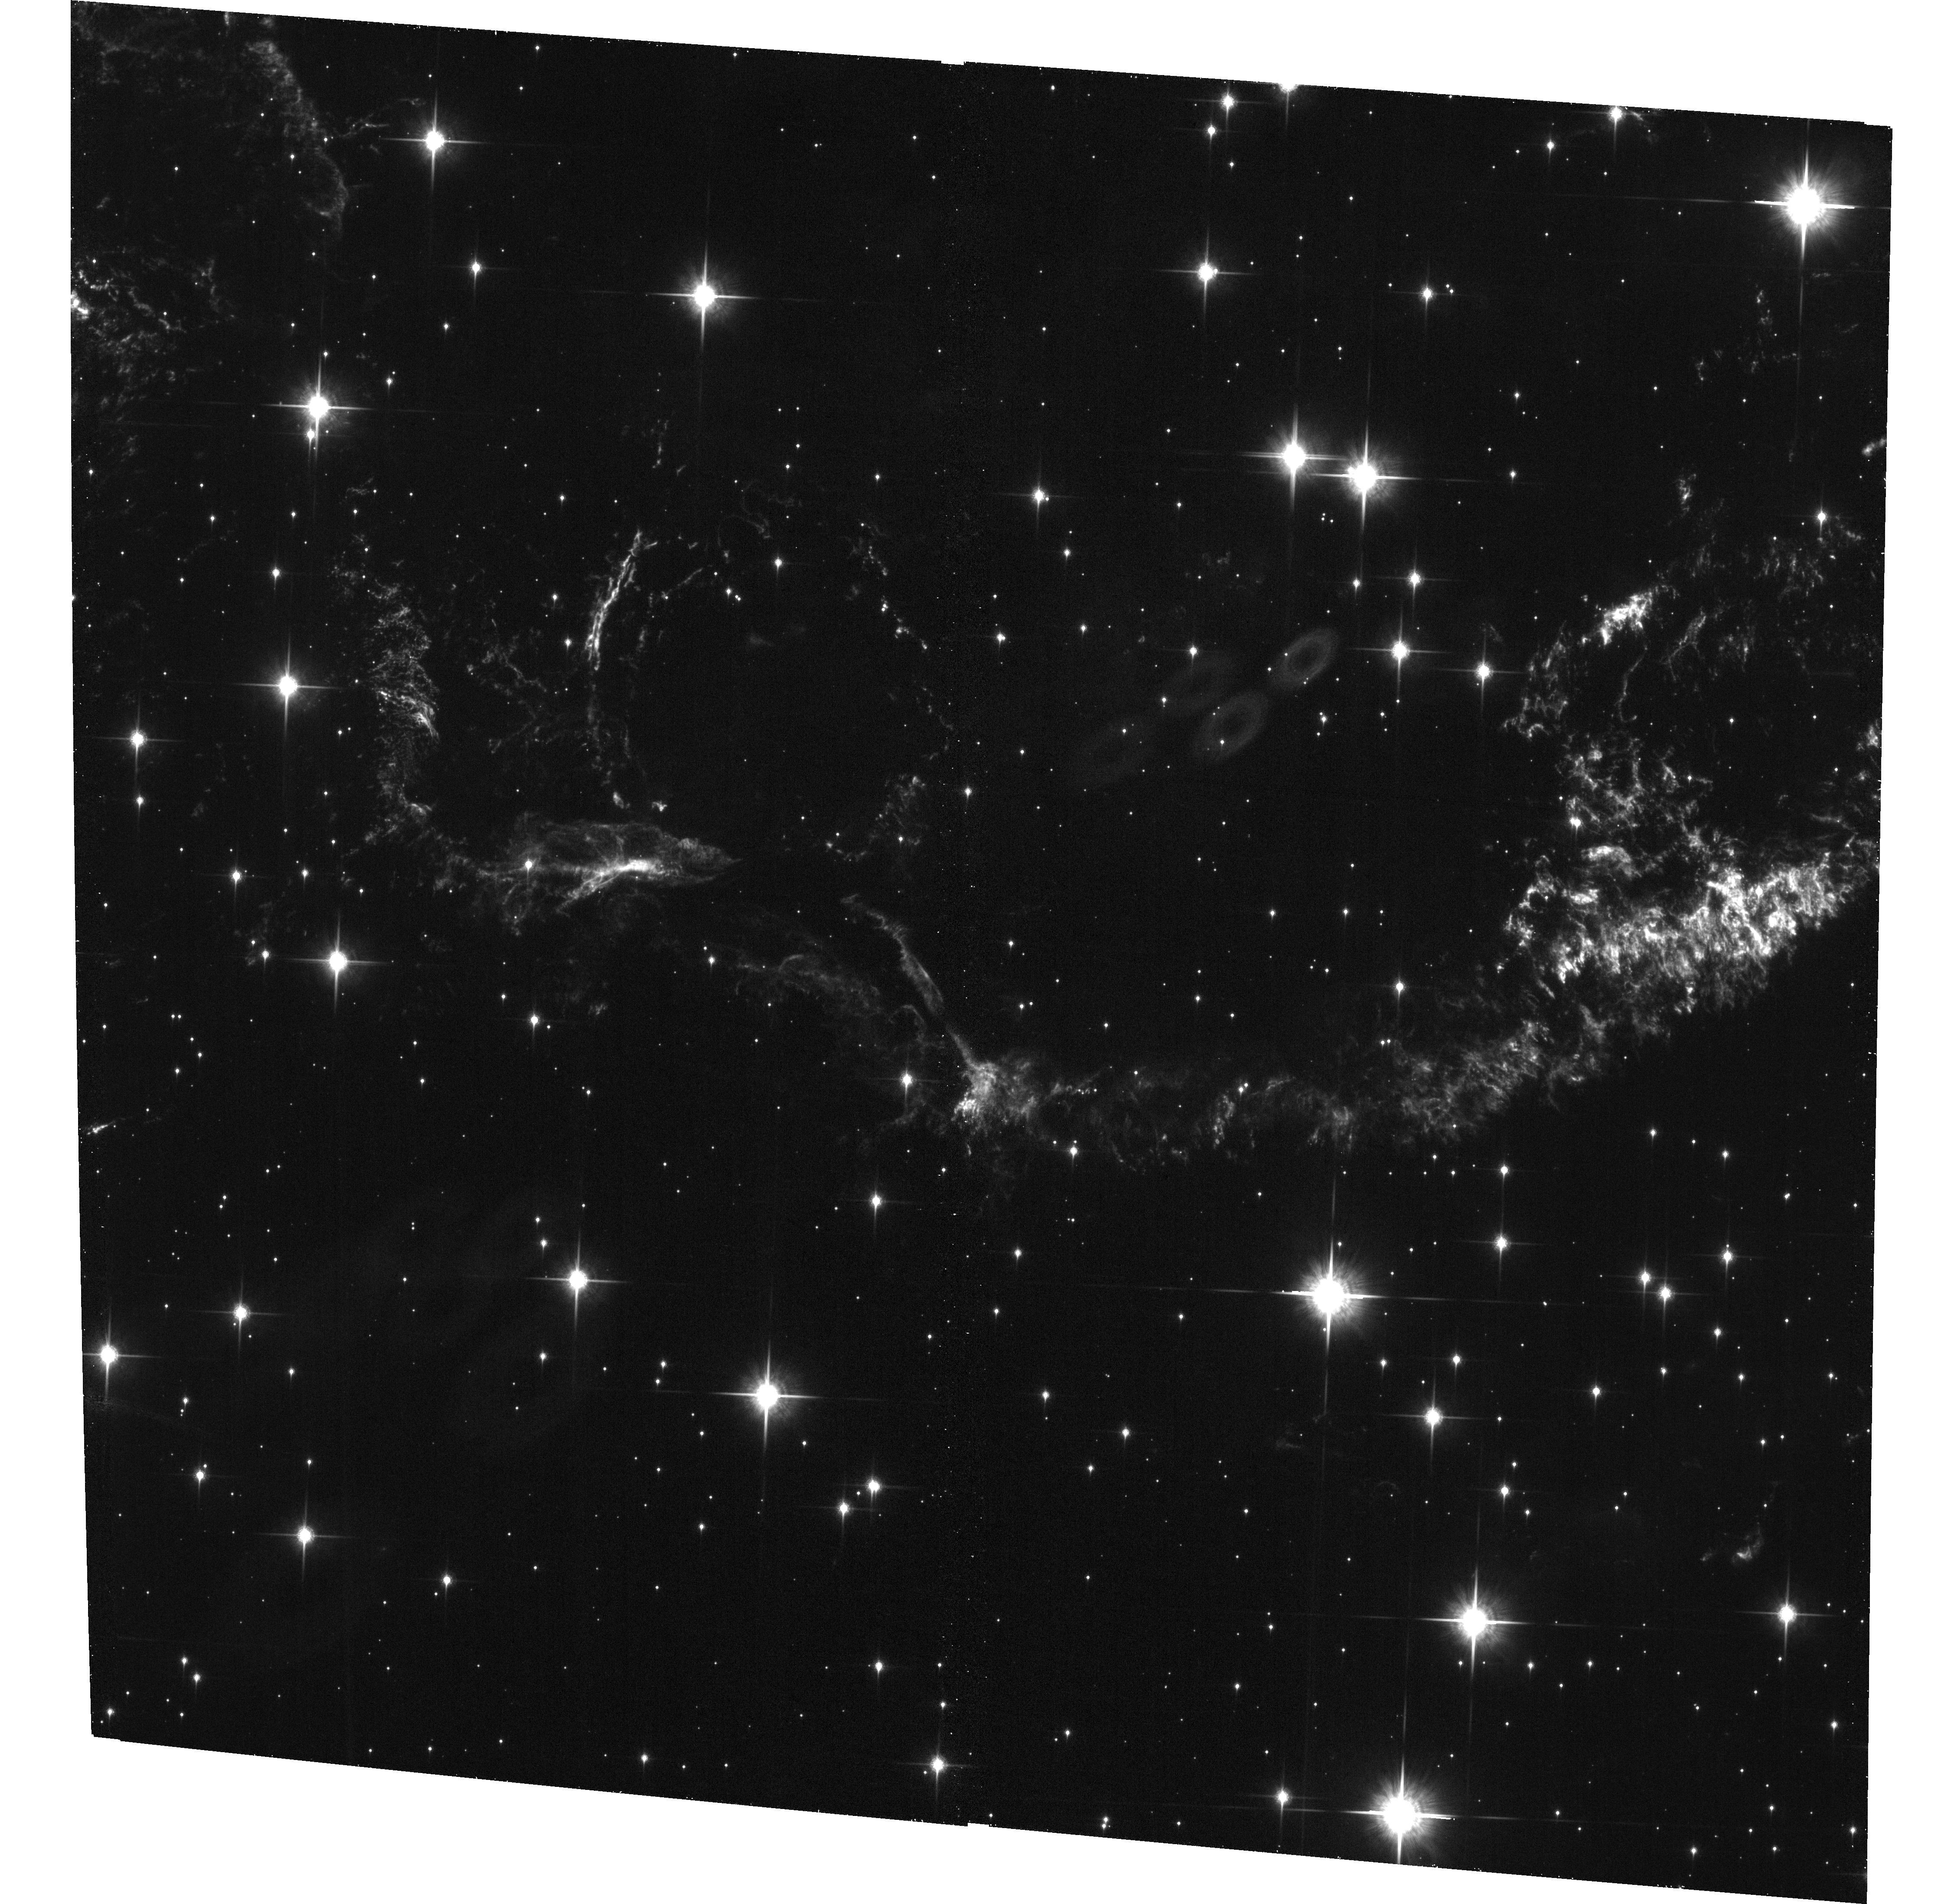
Target: CAS-A-S-CENTER
Instrument: ACS/WFC
Filter: F850LP
Exposure: 38 min
Observation ID: hst_17210_14_acs_wfc_f850lp_jew814

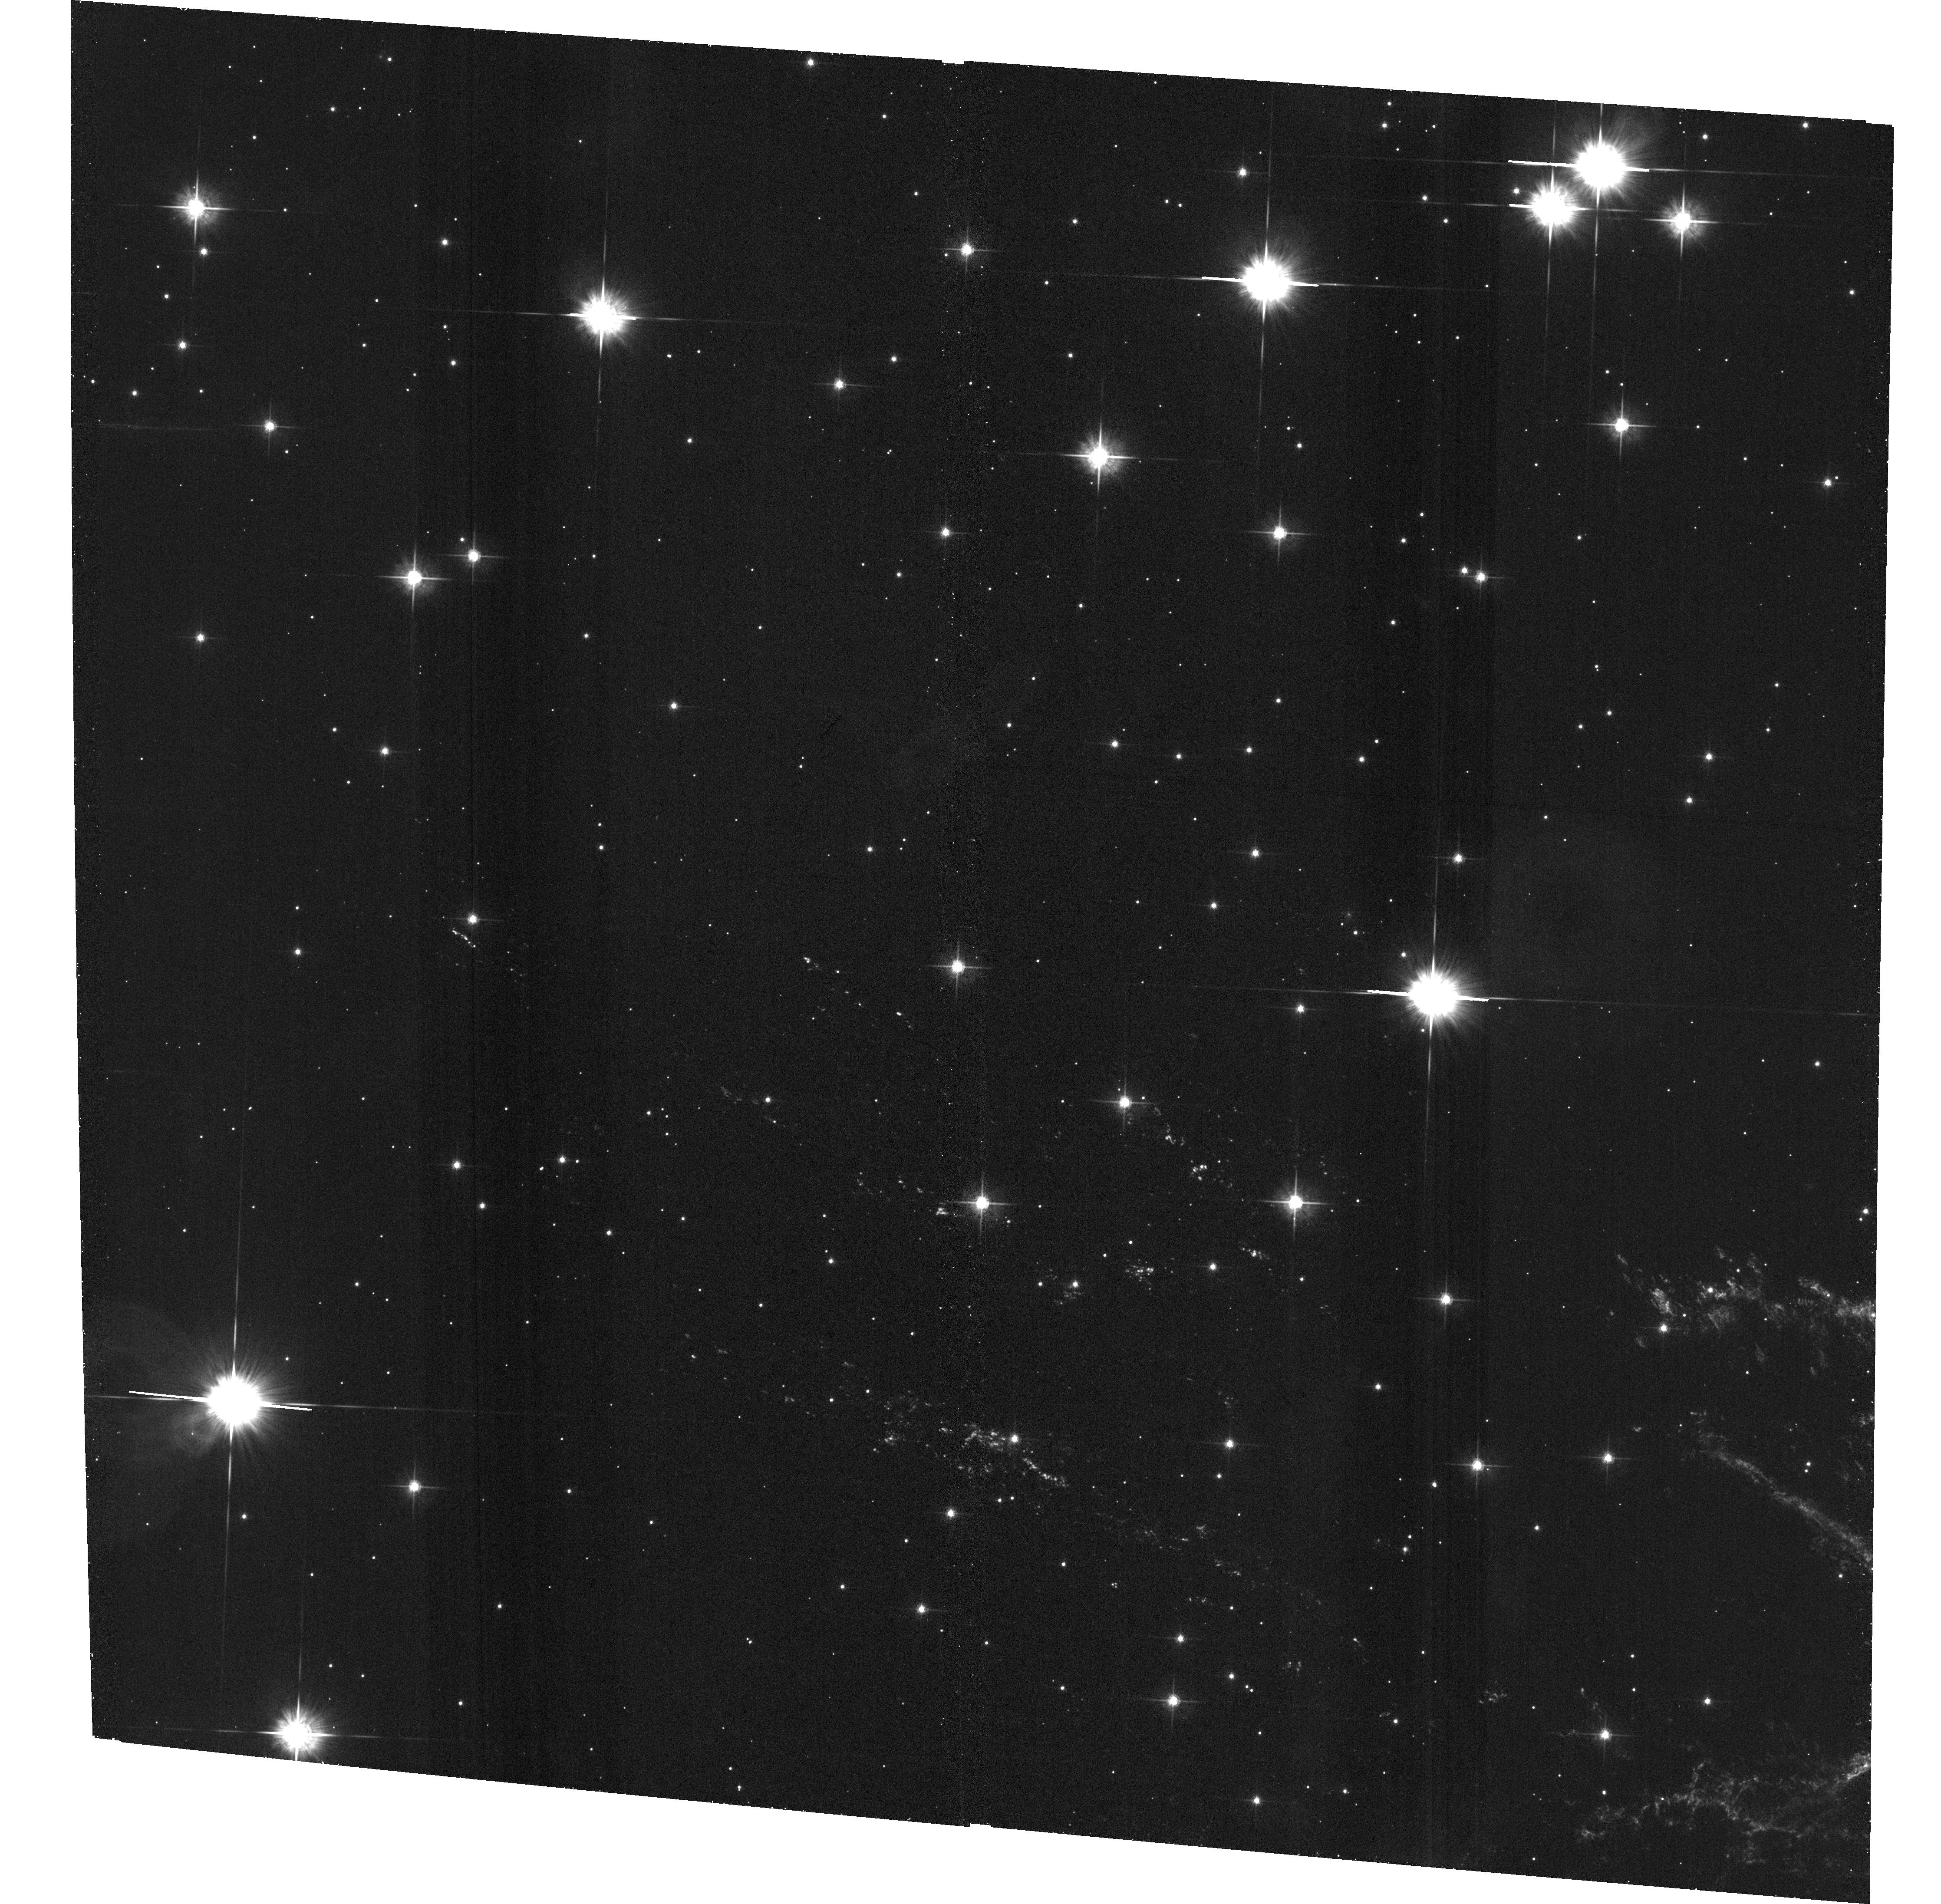
Target: CAS-A-NE
Instrument: ACS/WFC
Filter: F625W
Exposure: 39 min
Observation ID: hst_17210_11_acs_wfc_f625w_jew811

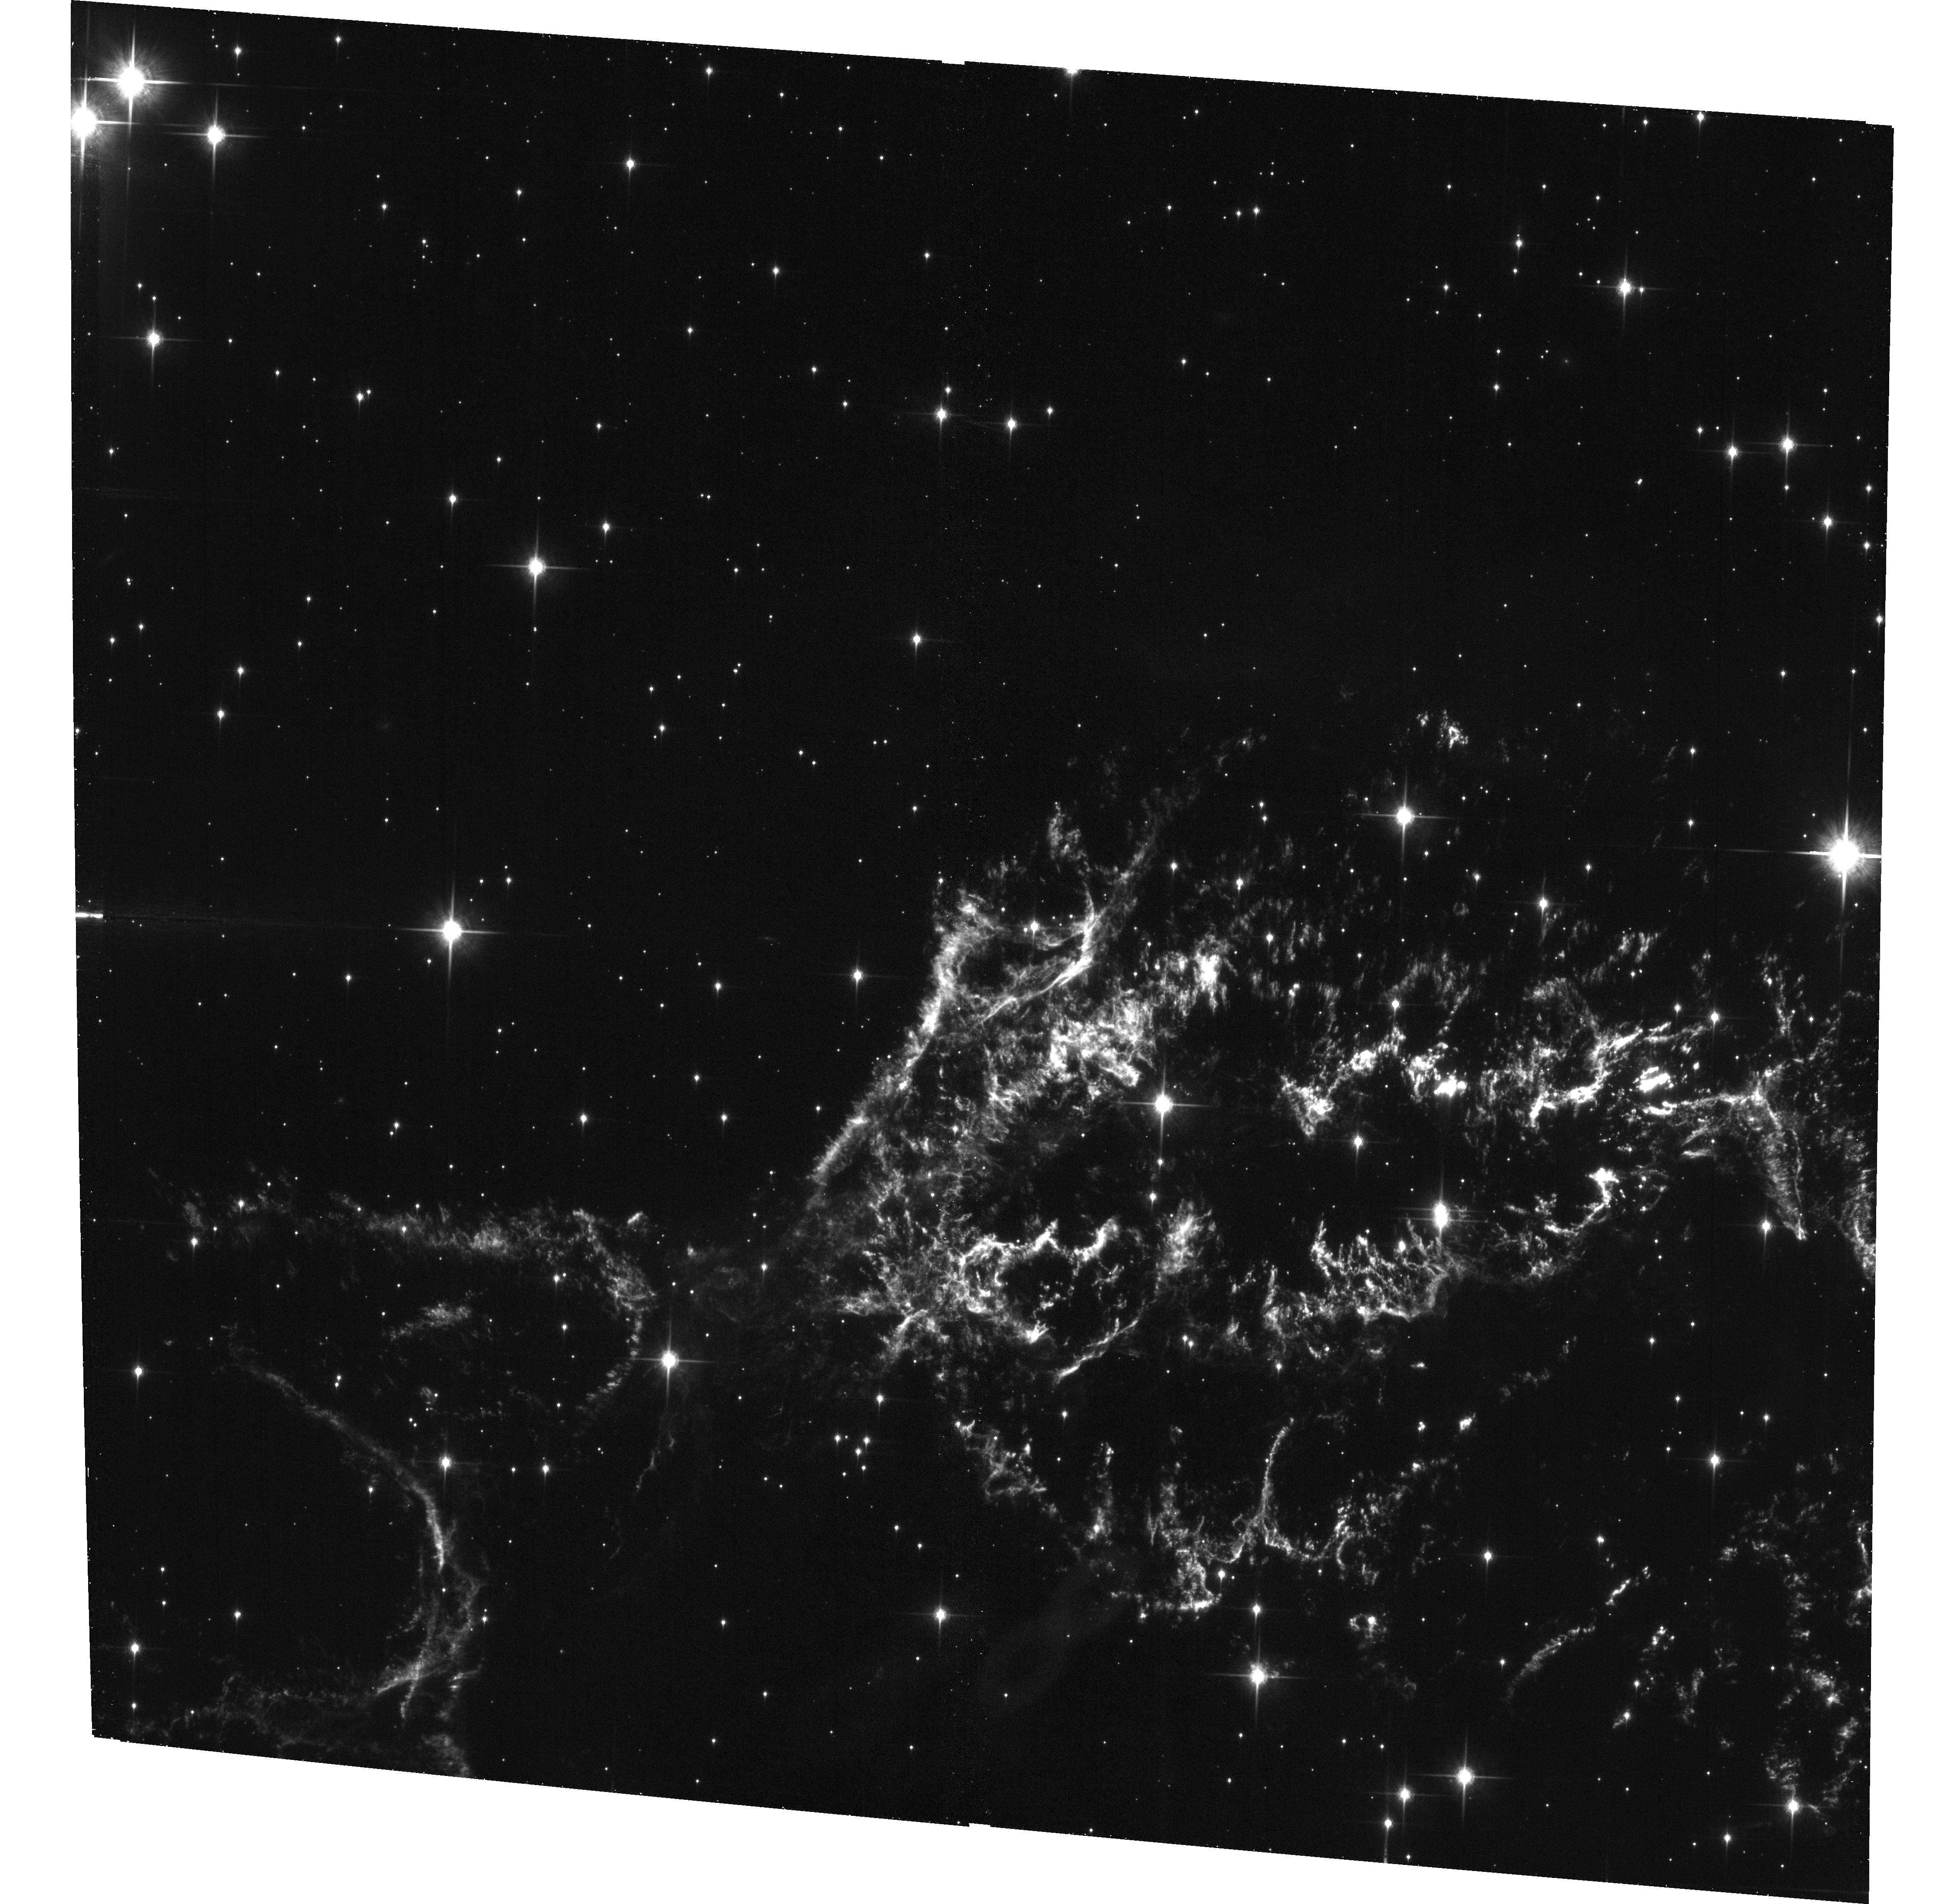
Target: CAS-A-N-CENTER
Instrument: ACS/WFC
Filter: F850LP
Exposure: 38 min
Observation ID: hst_17210_13_acs_wfc_f850lp_jew813

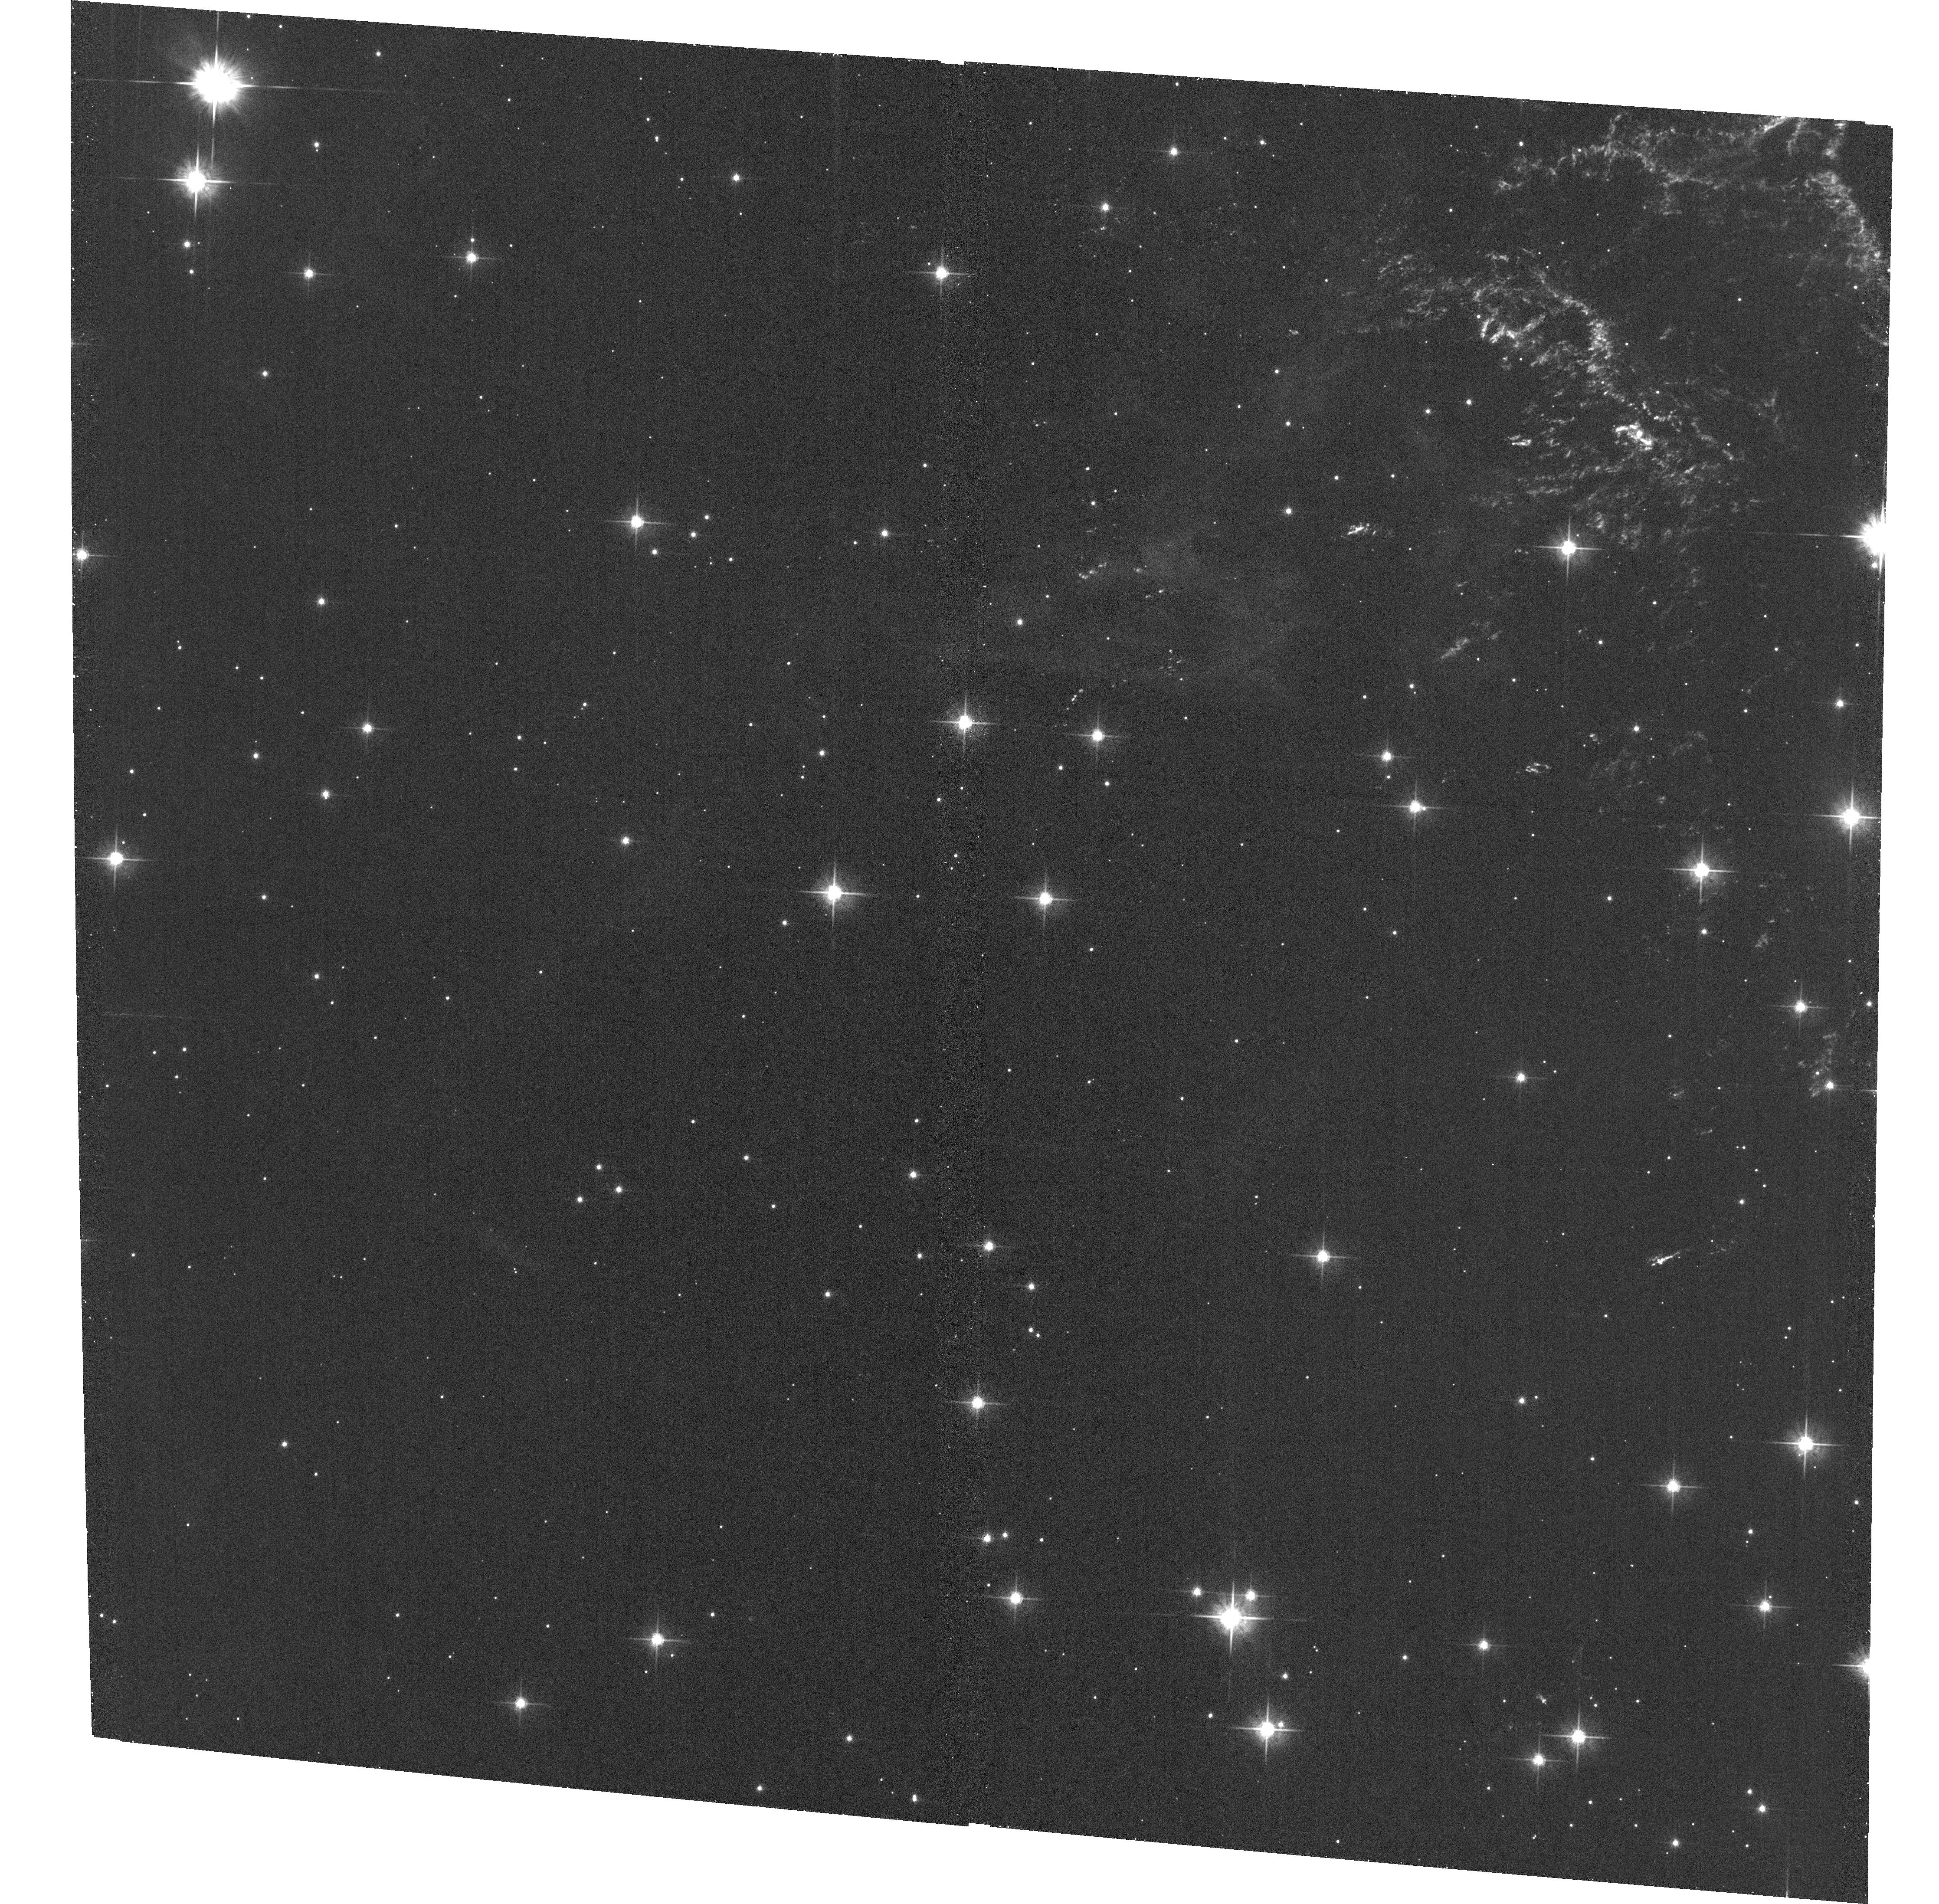
Target: CAS-A-SE
Instrument: ACS/WFC
Filter: F625W
Exposure: 39 min
Observation ID: hst_17210_12_acs_wfc_f625w_jew812

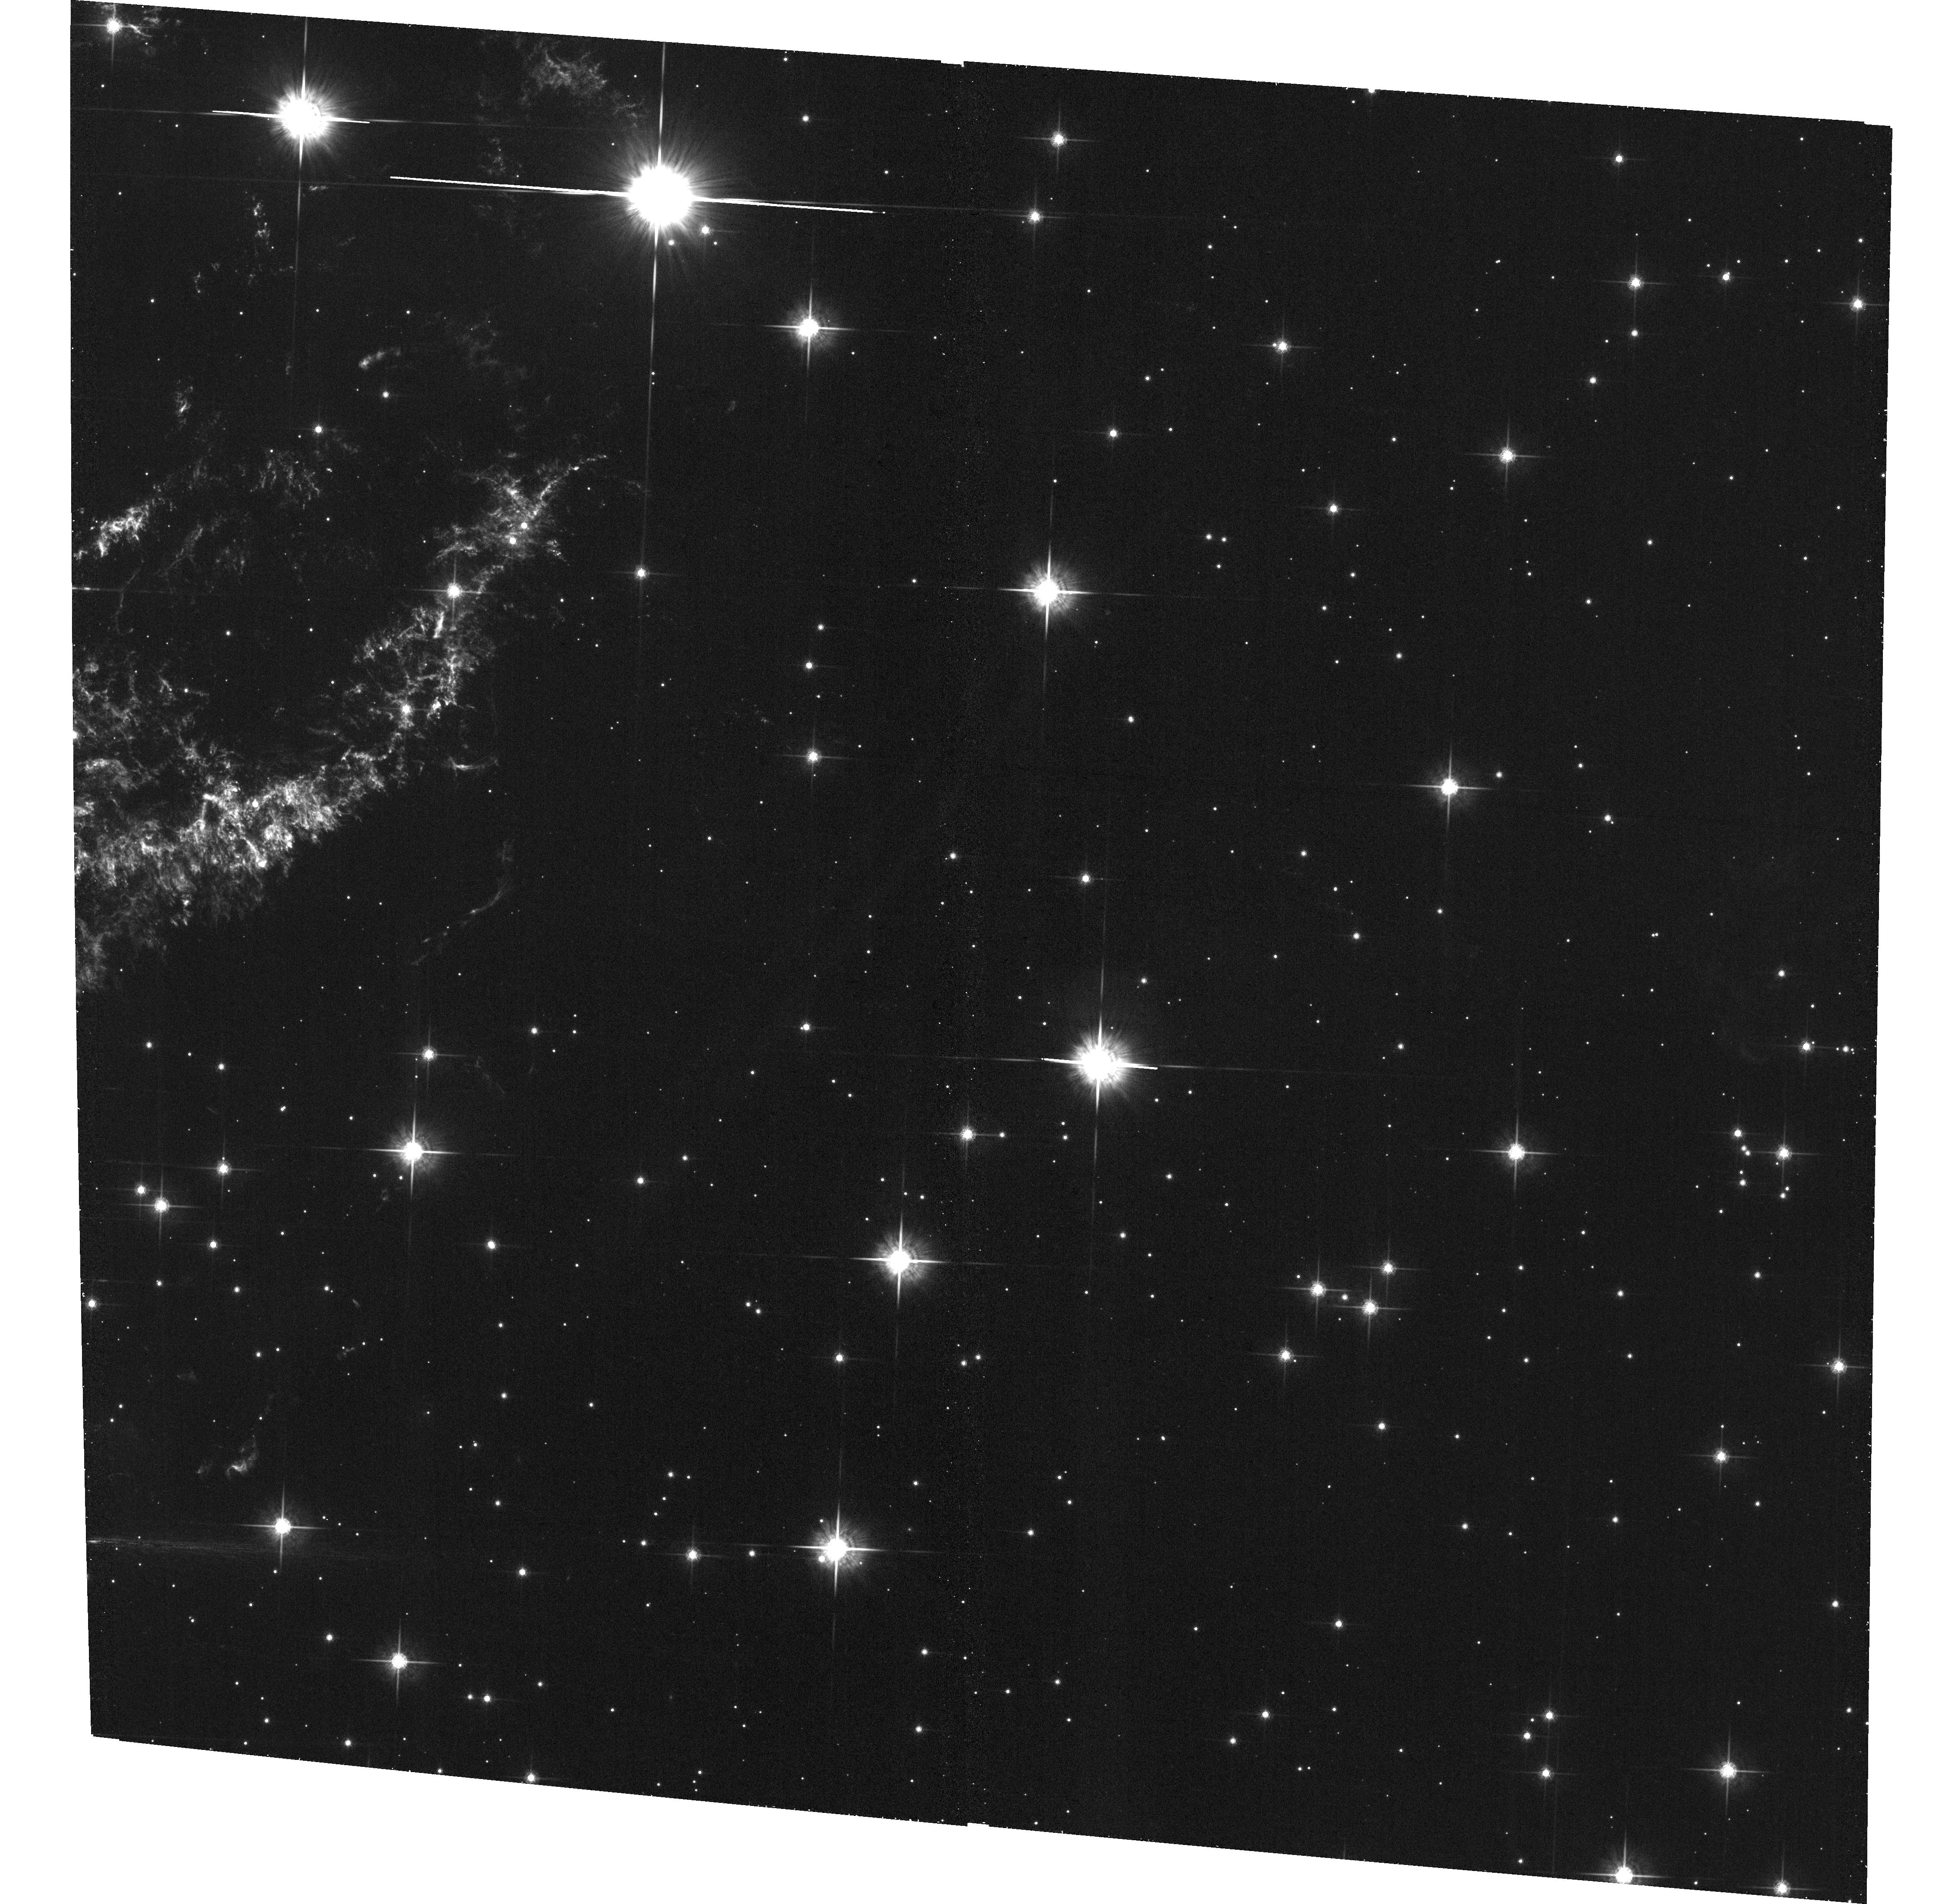
Target: CAS-A-SW
Instrument: ACS/WFC
Filter: F775W
Exposure: 39 min
Observation ID: hst_17210_16_acs_wfc_f775w_jew816

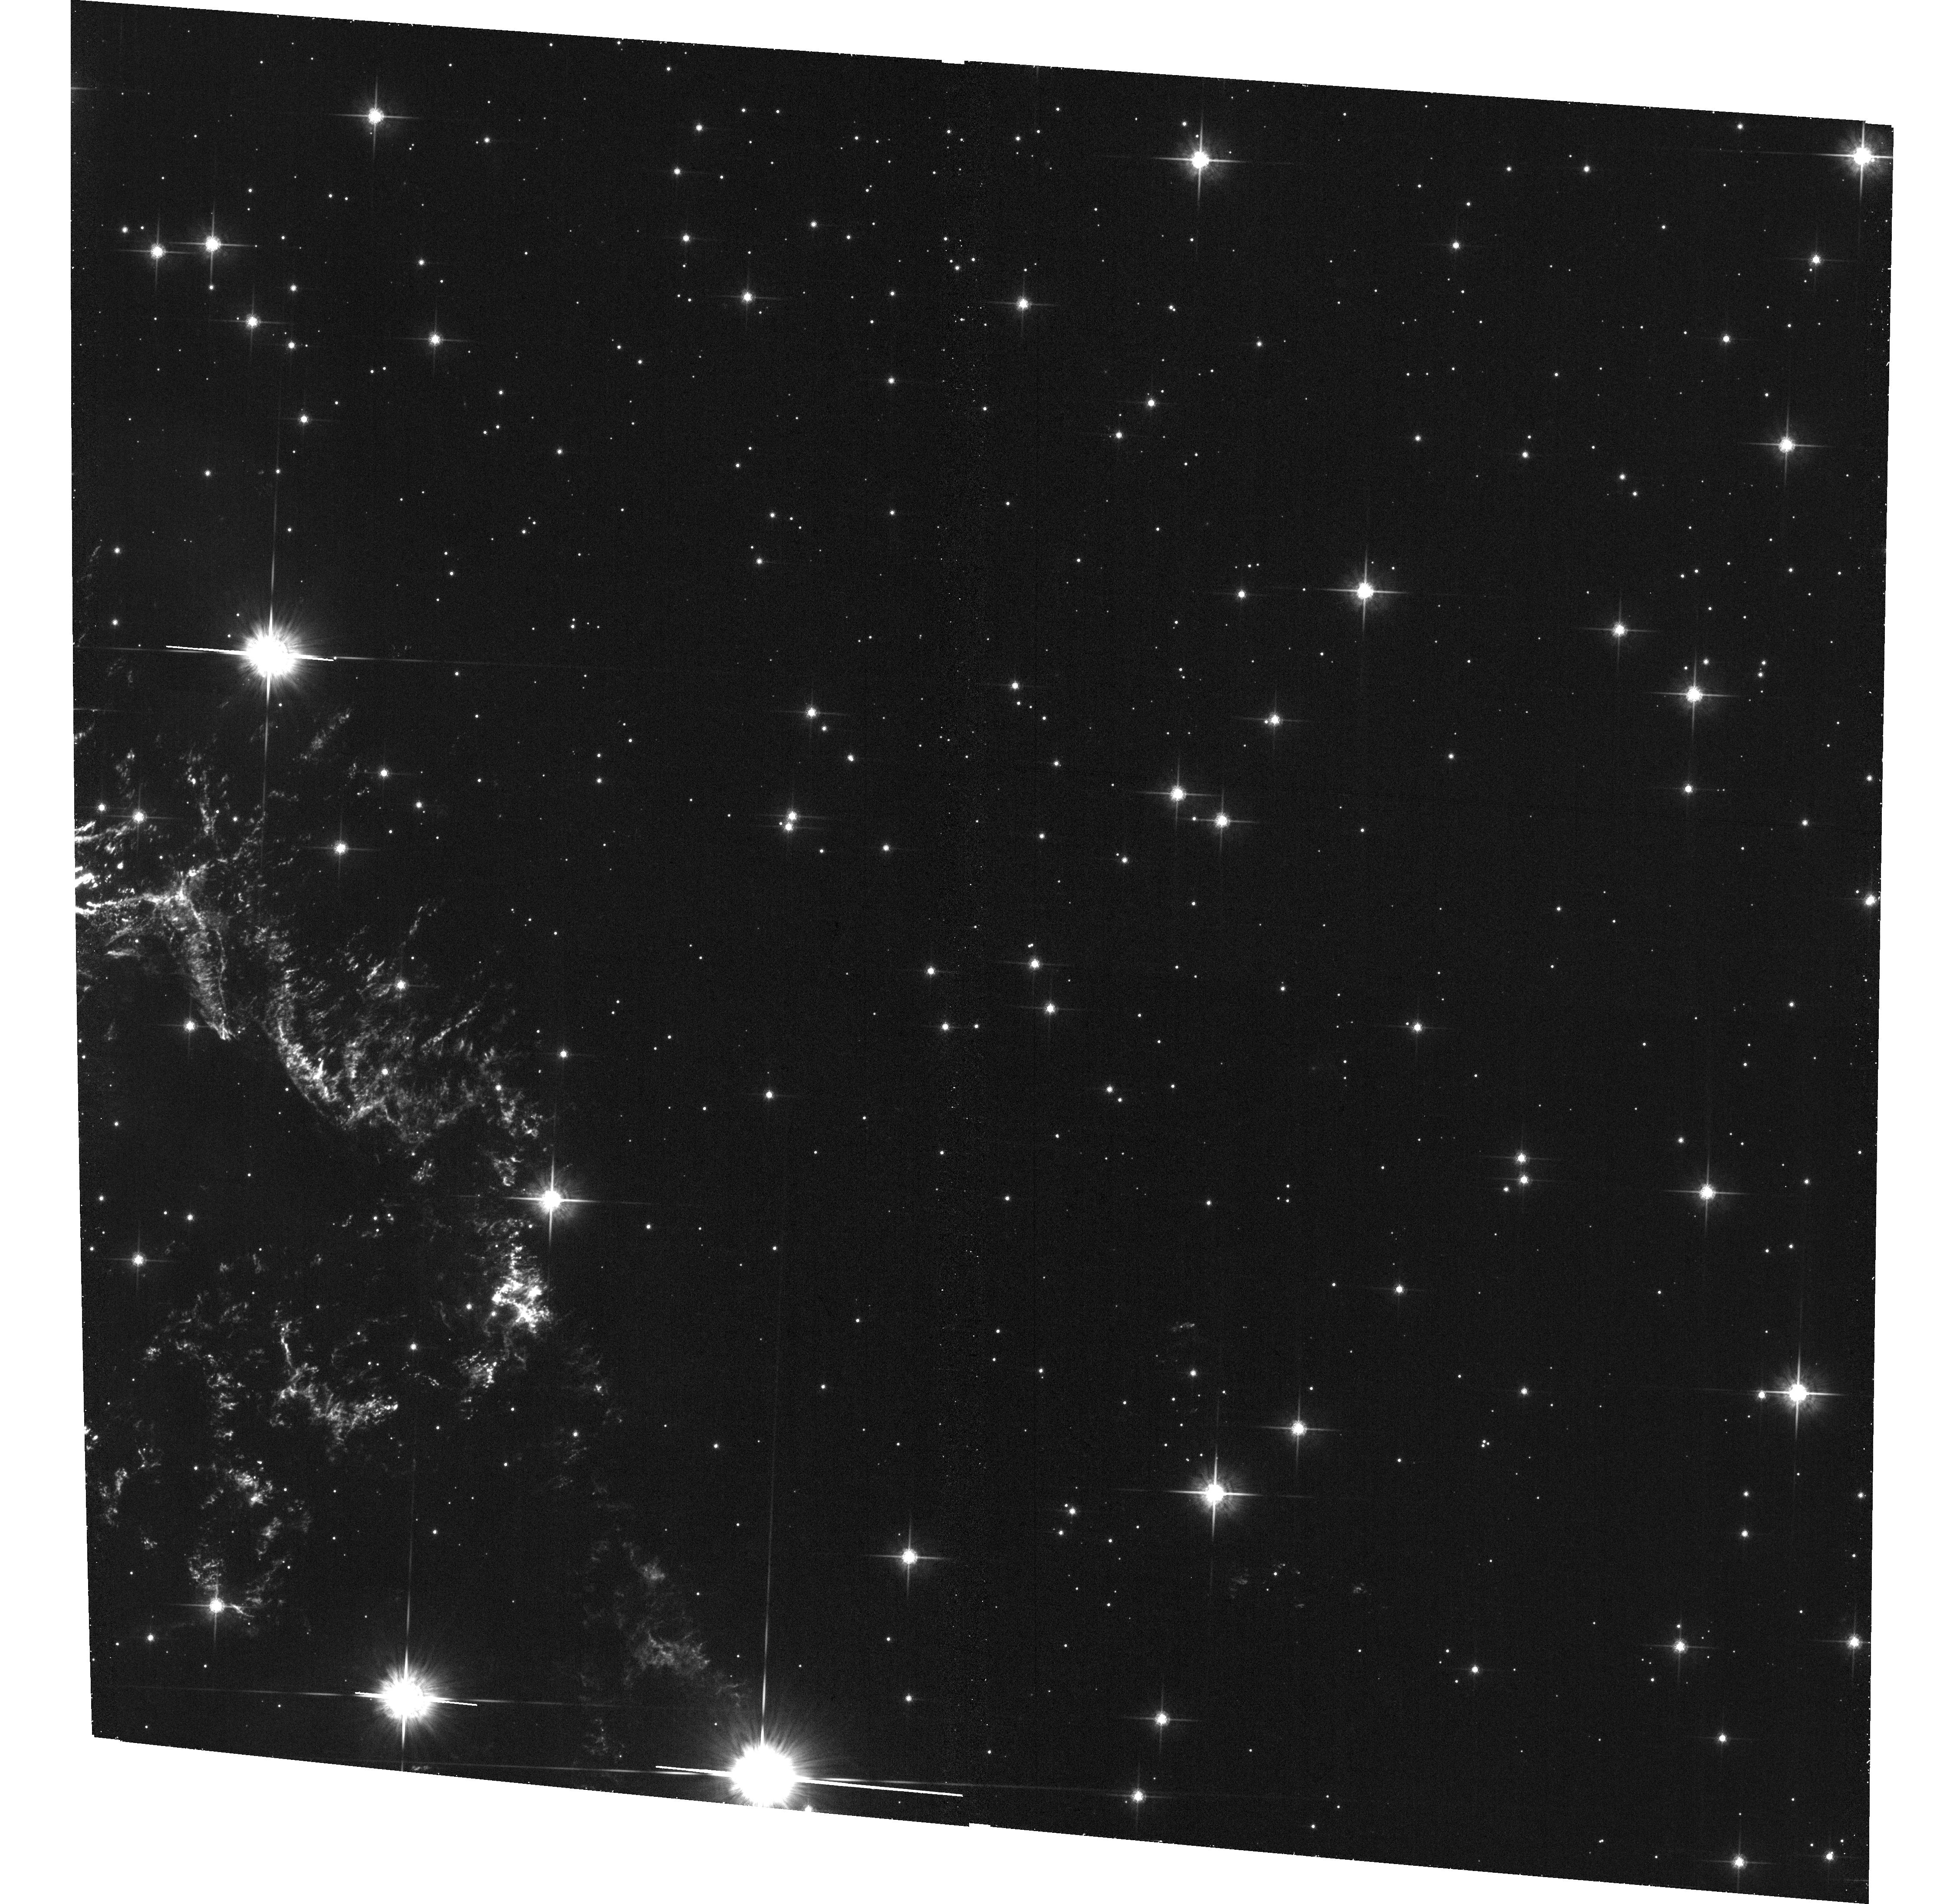
Target: CAS-A-NW
Instrument: ACS/WFC
Filter: F775W
Exposure: 39 min
Observation ID: hst_17210_15_acs_wfc_f775w_jew815

A Multi-Bandpass ACS Survey of Cassiopeia A: Keeping Up with its Rapidly Evolving Structure (PI: Fesen, Robert A.)

The supernova remnant Cassiopeia A (Cas A) provides the clearest look at the properties and explosion dynamics of a core-collapse supernova (CCSN). With an explosion date around 1670, Cas A is the youngest Galactic core-collapse SNR known and, at an estimated distance of 3.4 kpc, it is also among the closest and brightest. However, Cas A exhibits significant changes in its emission structure on timescales as short as 1-2 years, and large-scale changes in one or two decades, meaning that upcoming multi-wavelength investigations require nearly contemporaneous, high-resolution optical observations. This proposal describes a multi-bandpass ACS imaging program with the goals of: 1) a high-resolution optical survey that can discriminate O-Ne rich ejecta from S-Ar-Ca rich ejecta, thereby assisting new multi-wavelength studies of Cas A's ejecta and its dust content, including JWST approved Cycle 1 Near and Mid-IR observations, deep new 50 to 100 ksec Chandra high spatial resolution X-ray observations, and high spectral resolution X-ray data from the upcoming XRISM mission, 2) resolve the remnant's newly emerging and freshly reverse shocked O-Ne rich and S-Ar-Ca rich ejecta along the southern limb and north-central region, 3) add new constraints on reverse shock velocity estimates across multiple regions, and 4) measure the proper motions of the remnant's highest-velocity (8000 to 14, 500 km/s) outer ejecta providing improved age and explosion center estimates plus deceleration measurements probing the density and arrangement of the local circumstellar medium as well as ejecta knot lifetimes.